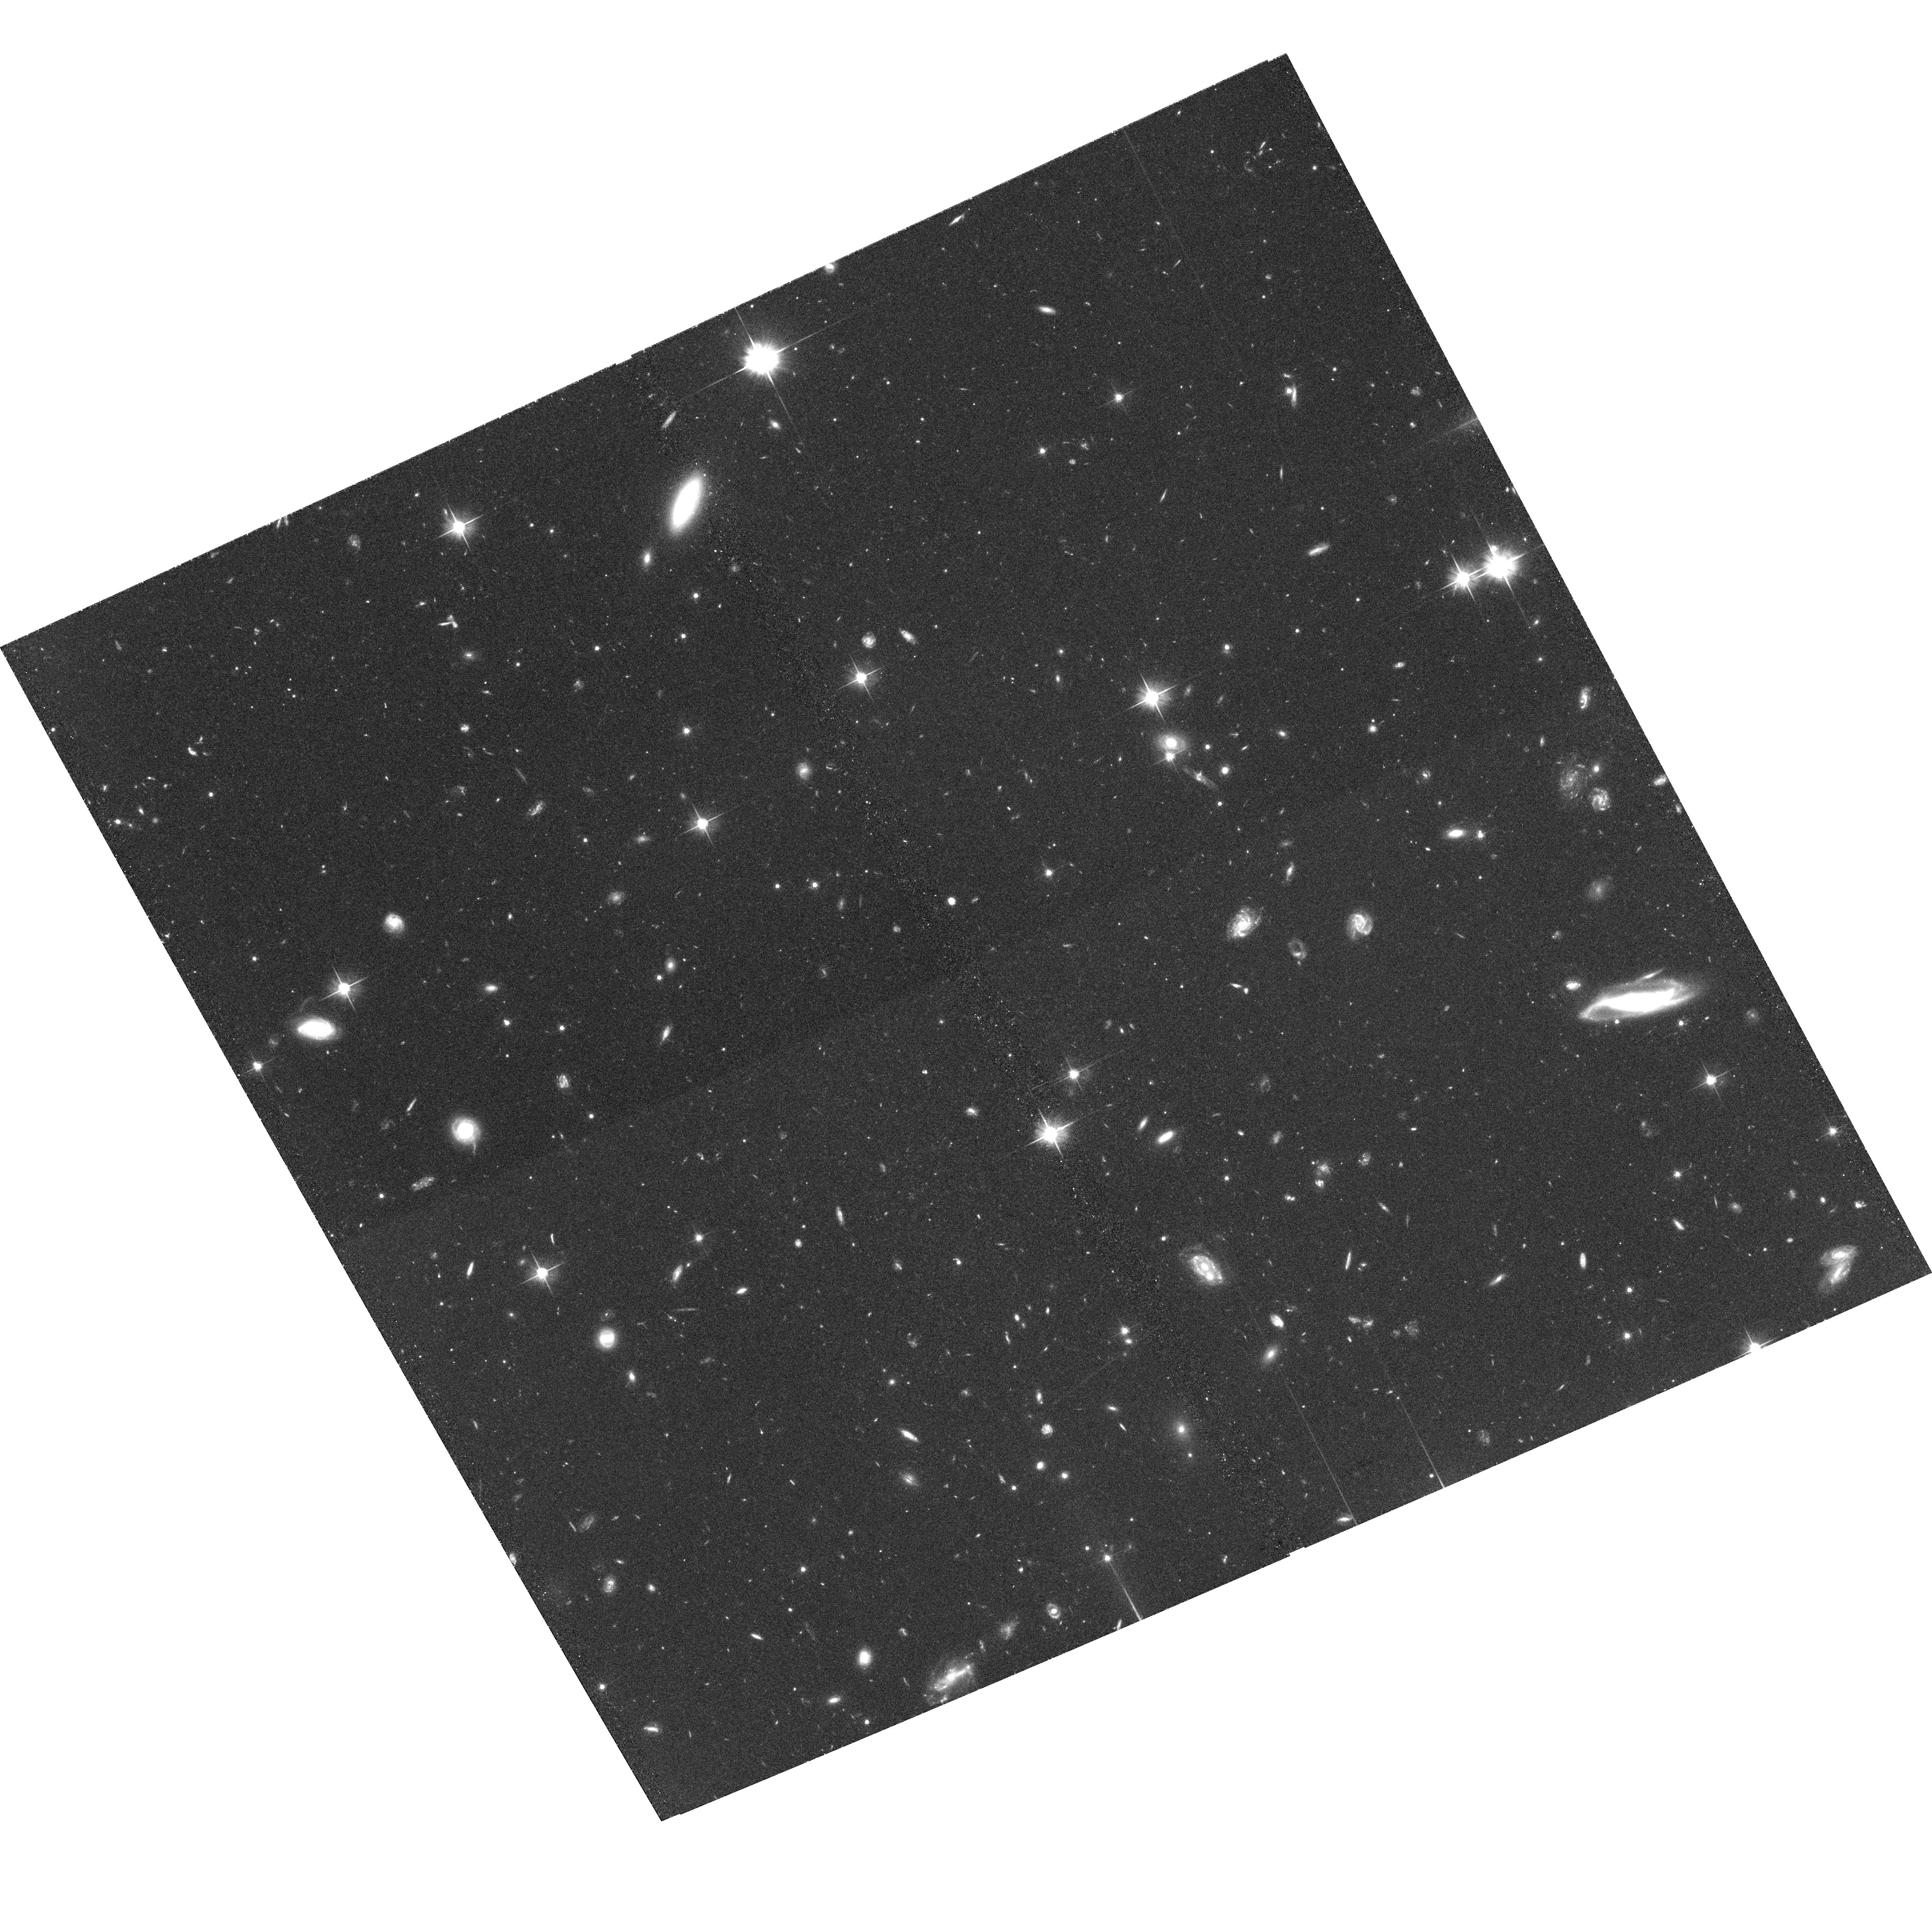
Target: TN0924-2201
Instrument: ACS/WFC
Filter: F606W
Exposure: 1.3 h
Observation ID: hst_9291_13_acs_wfc_f606w_j8du13

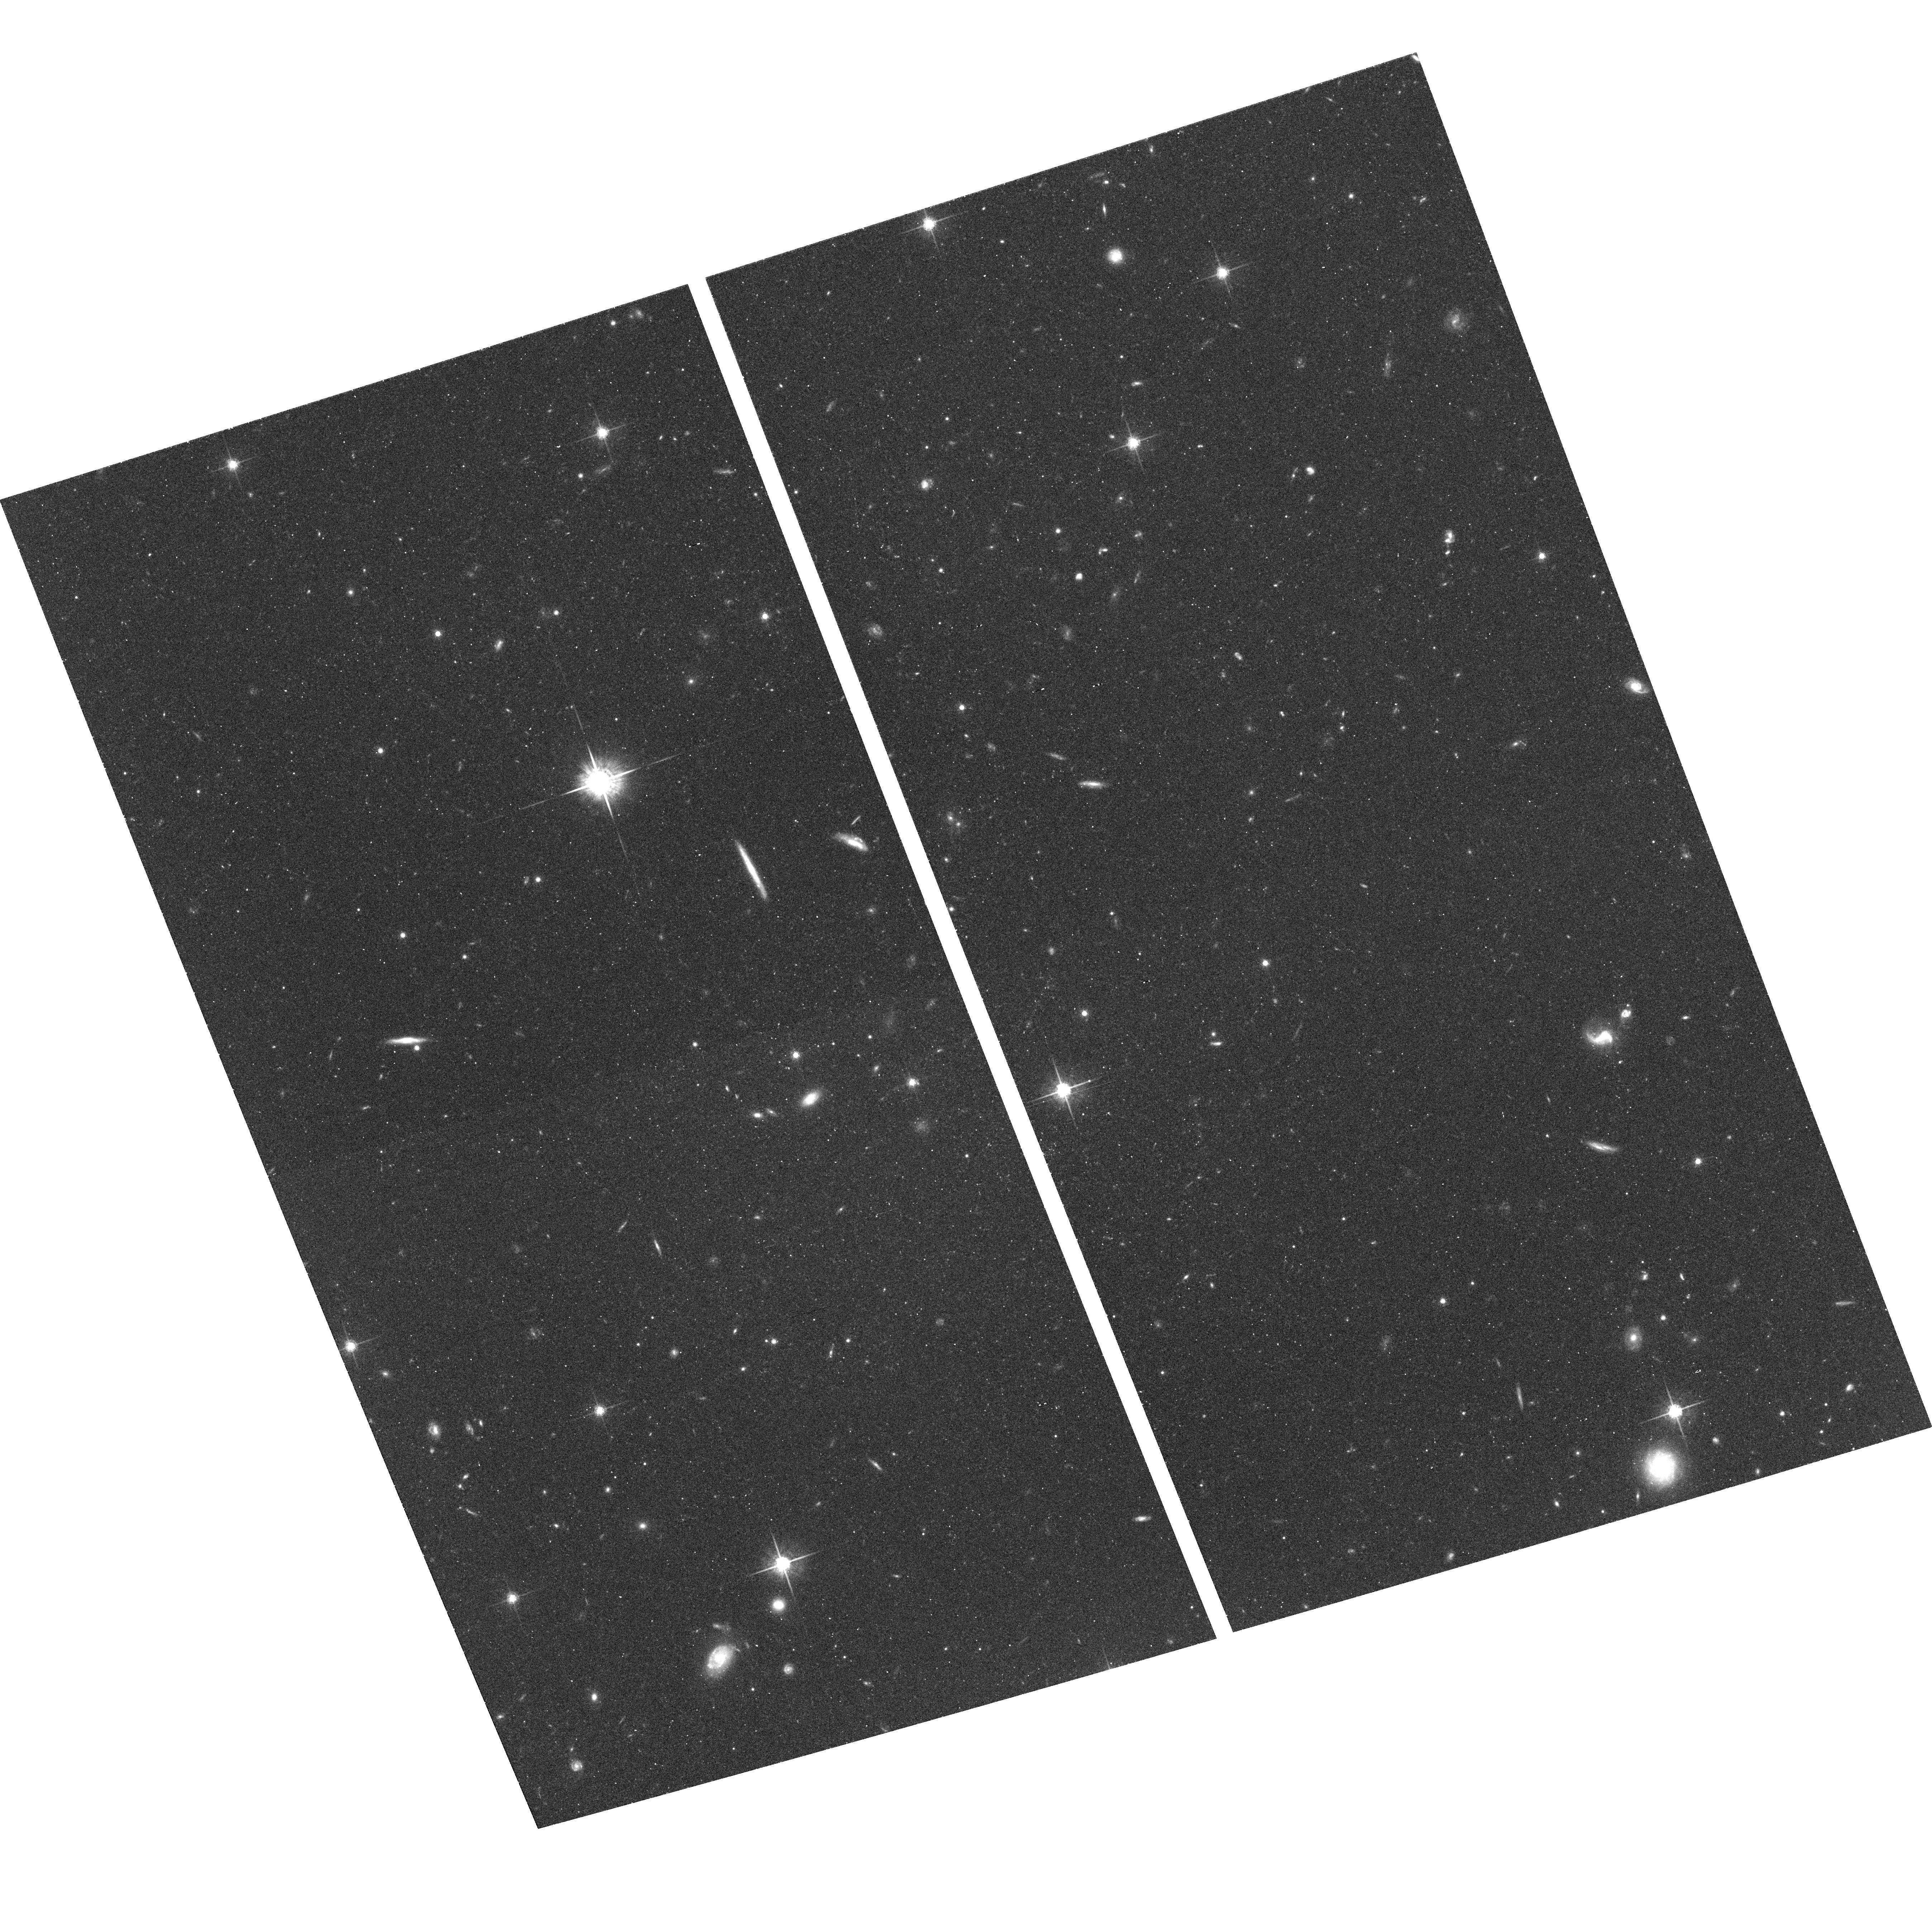
Target: TN1338-1942-SE
Instrument: ACS/WFC
Filter: F775W
Exposure: 38 min
Observation ID: hst_9291_05_acs_wfc_f775w_j8du05

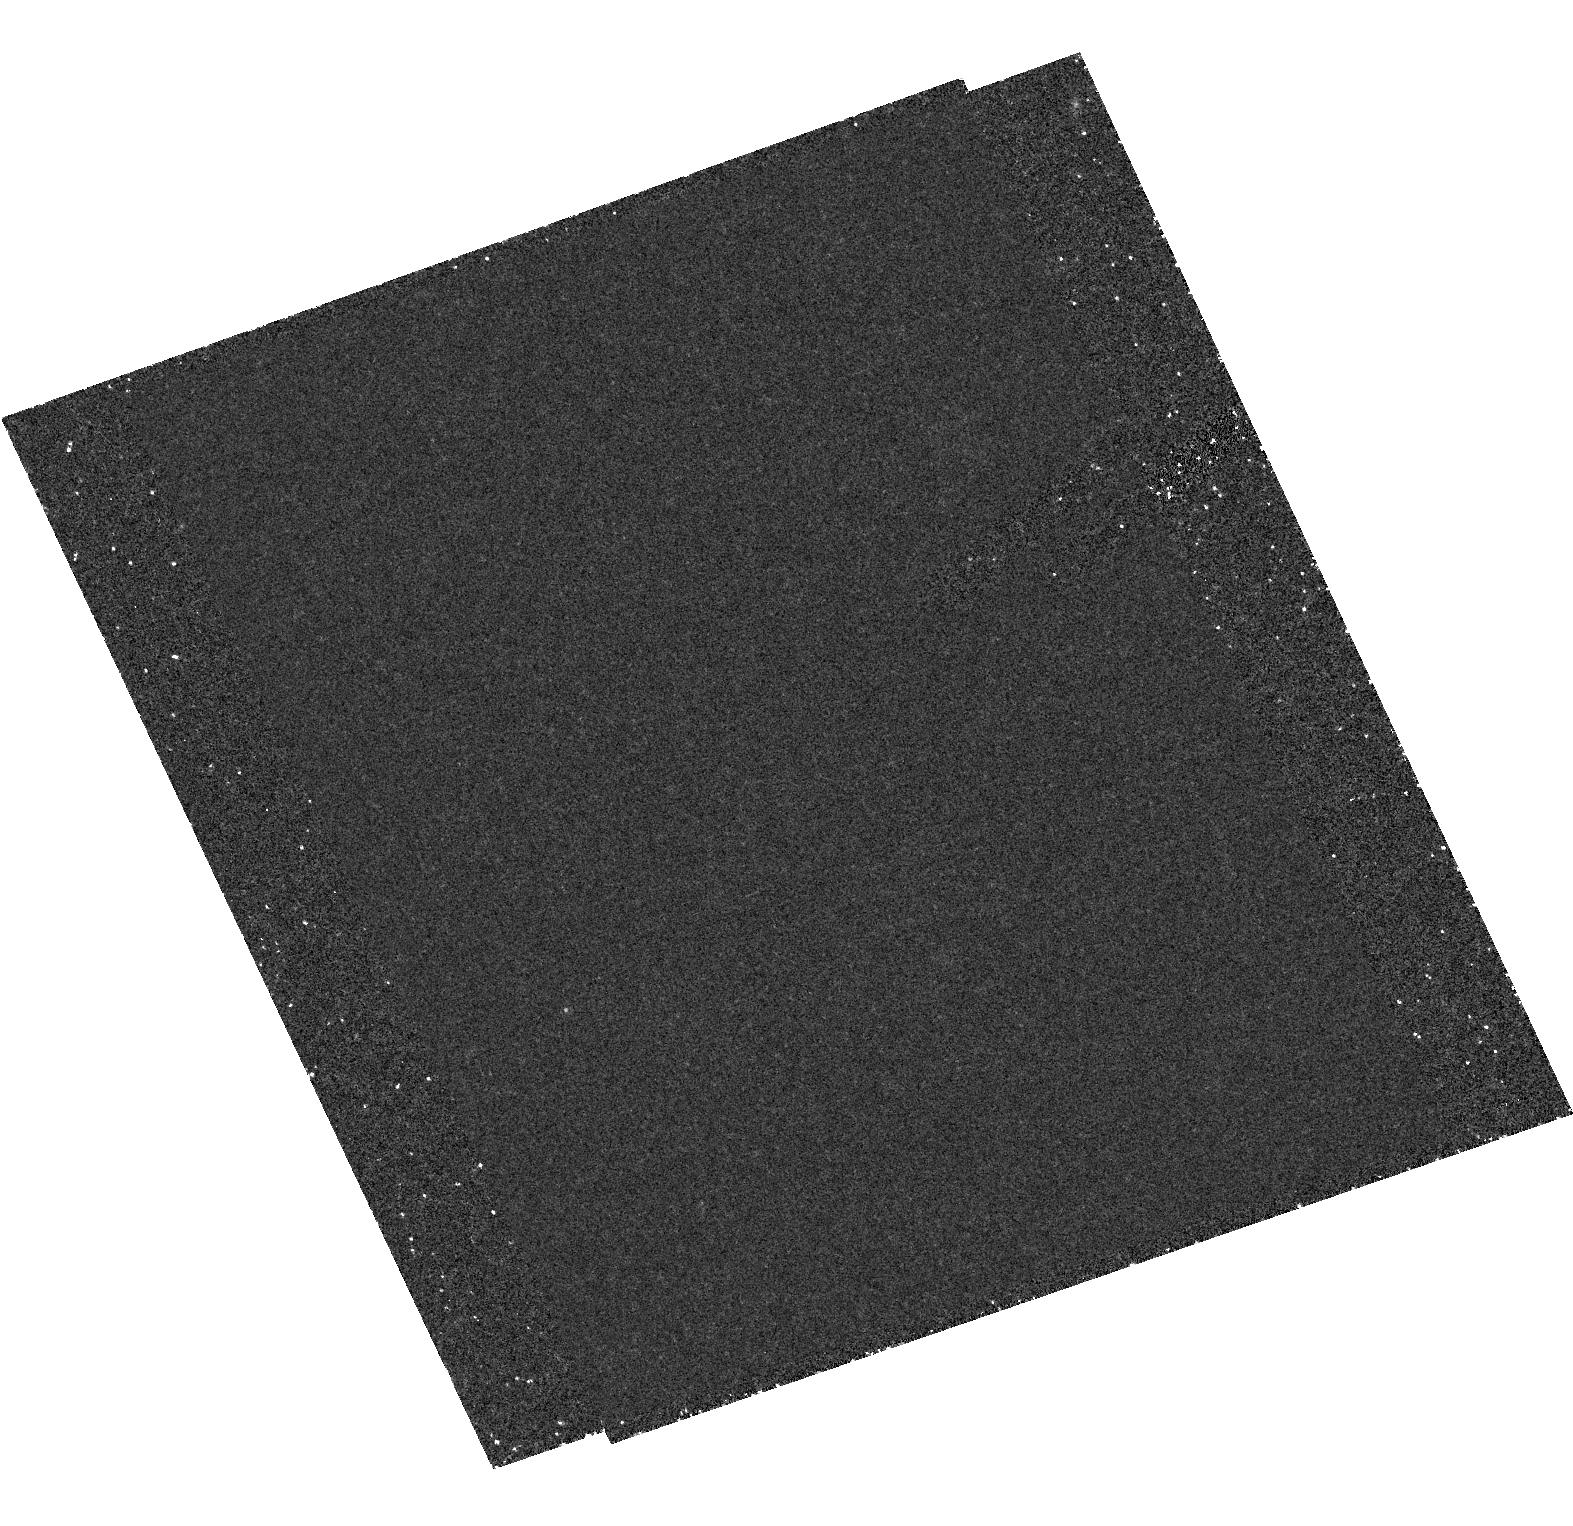
Target: field at RA 204.619°, Dec -19.724°
Instrument: ACS/HRC
Filter: F892N
Exposure: 1.2 h
Observation ID: hst_9291_04_acs_hrc_f892n_j8du04

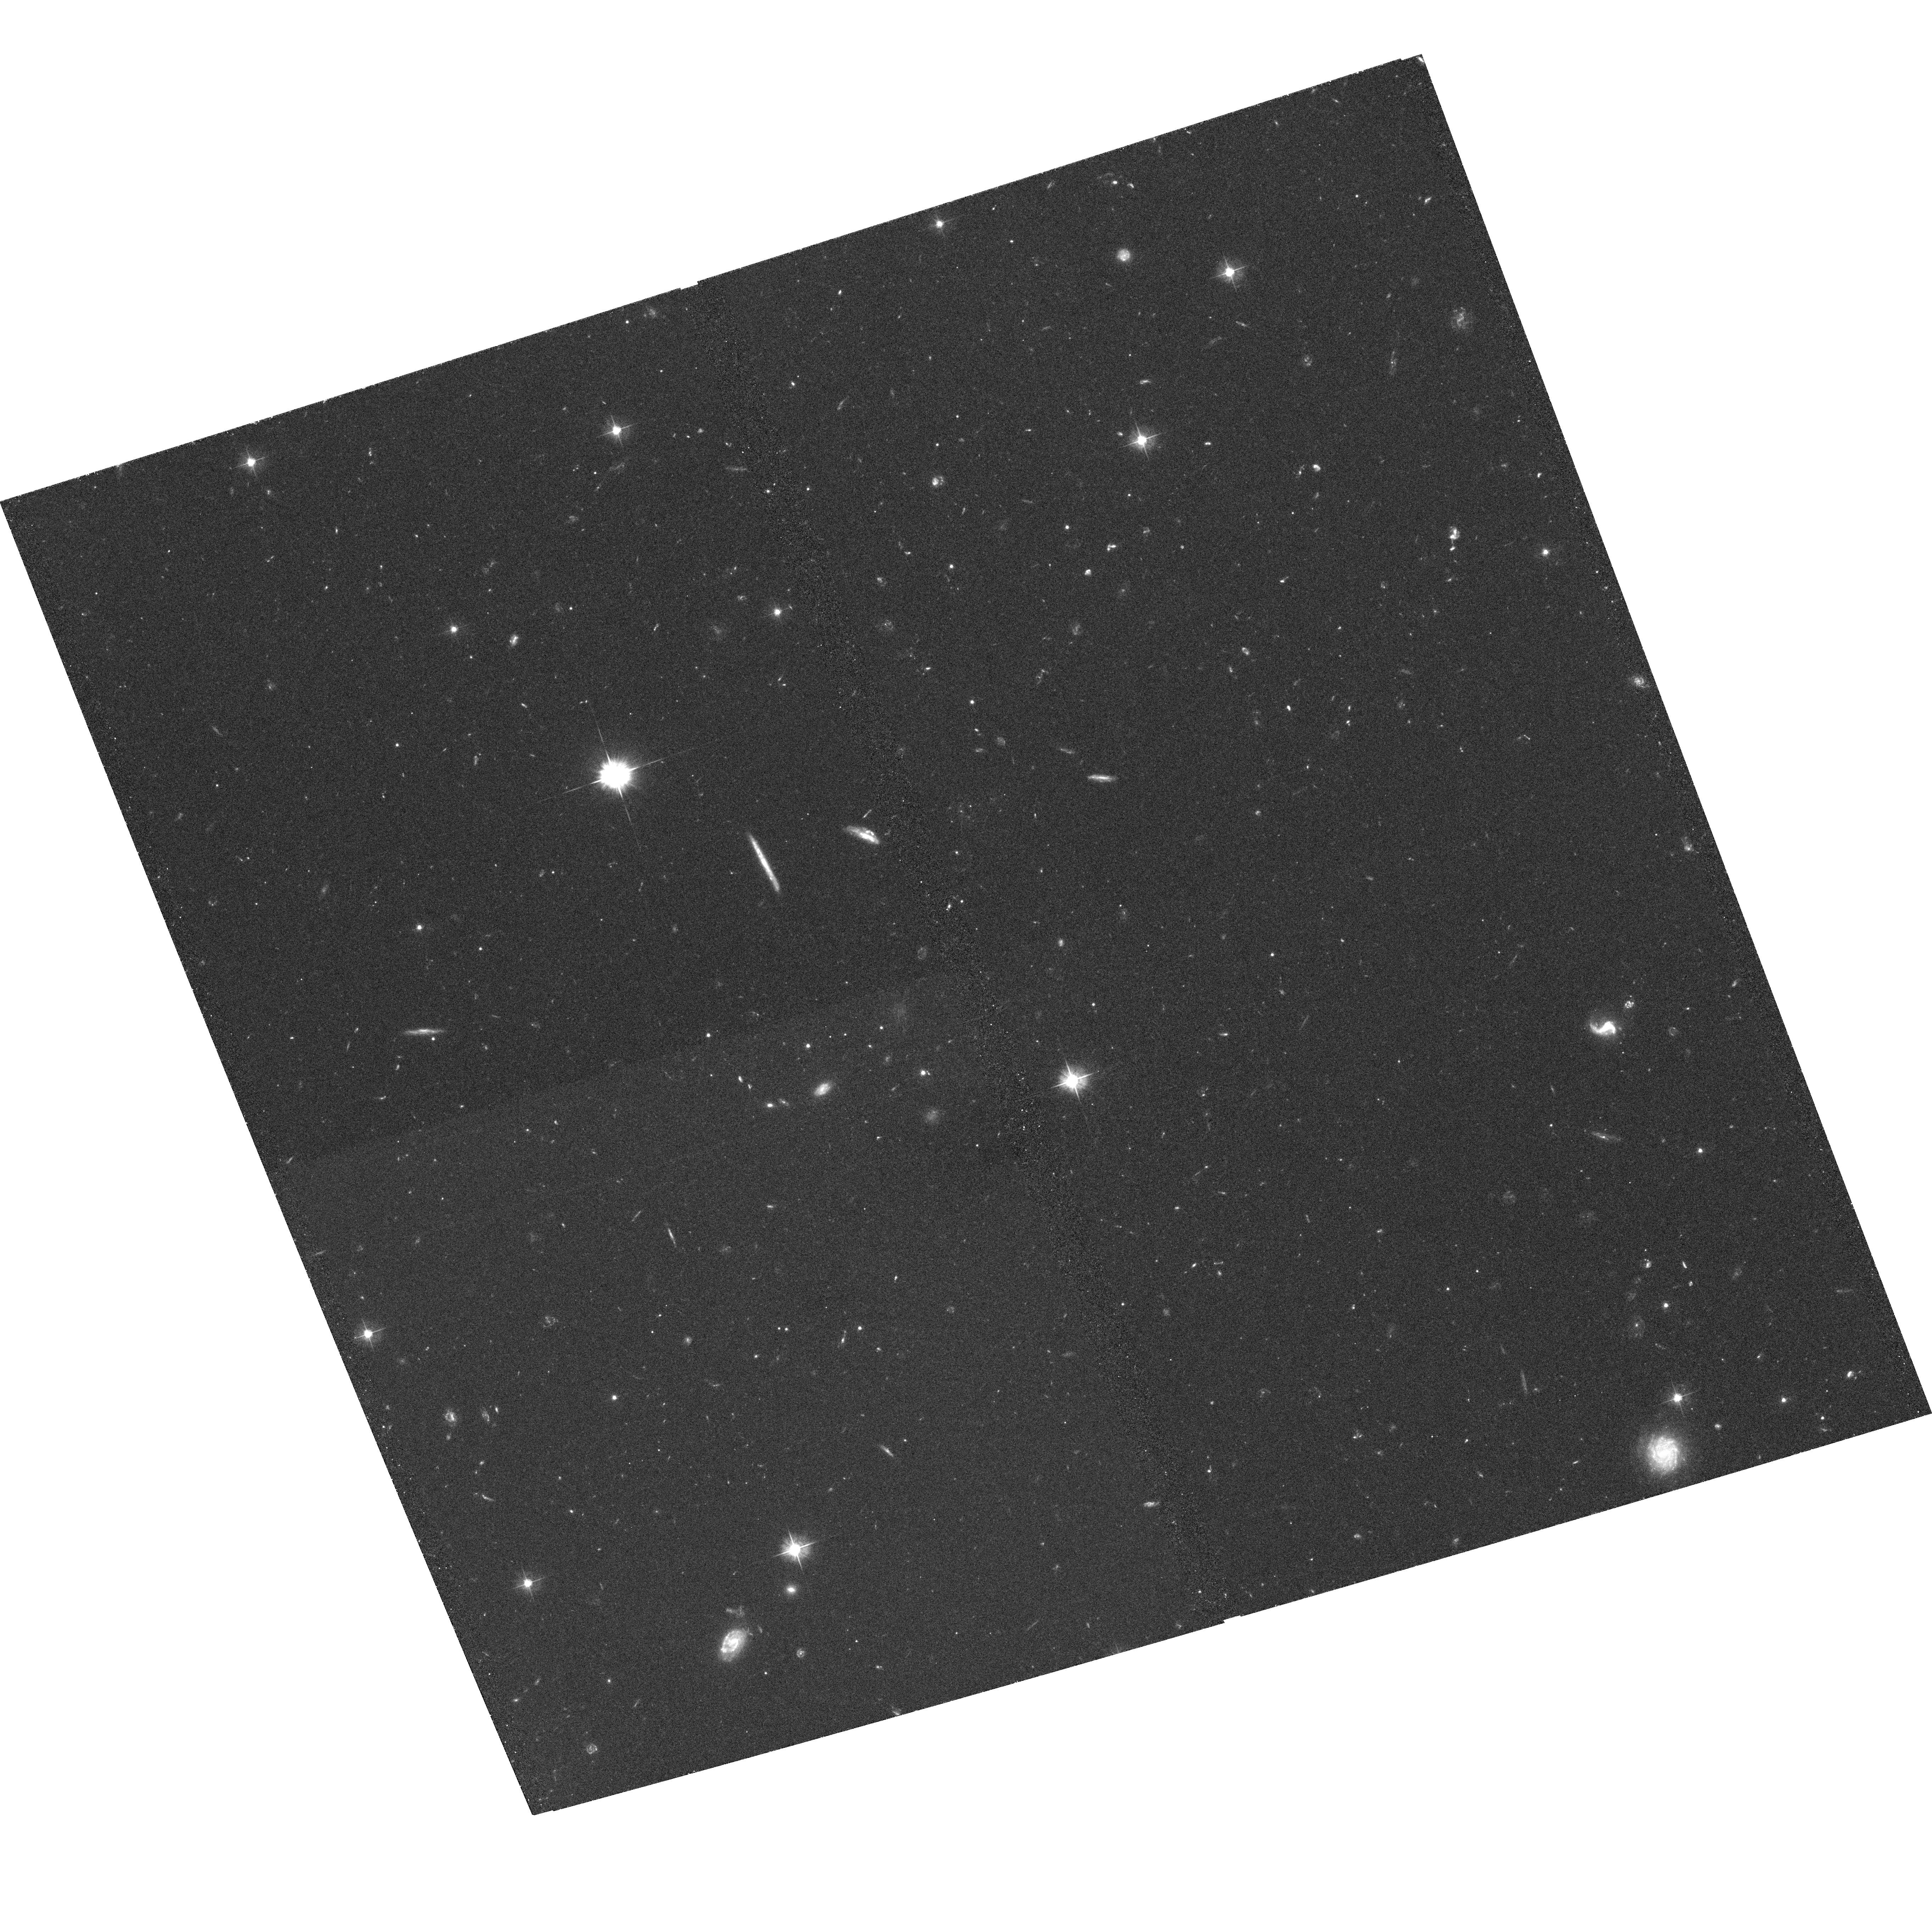
Target: TN1338-1942-SE
Instrument: ACS/WFC
Filter: F475W
Exposure: 1.3 h
Observation ID: hst_9291_07_acs_wfc_f475w_j8du07

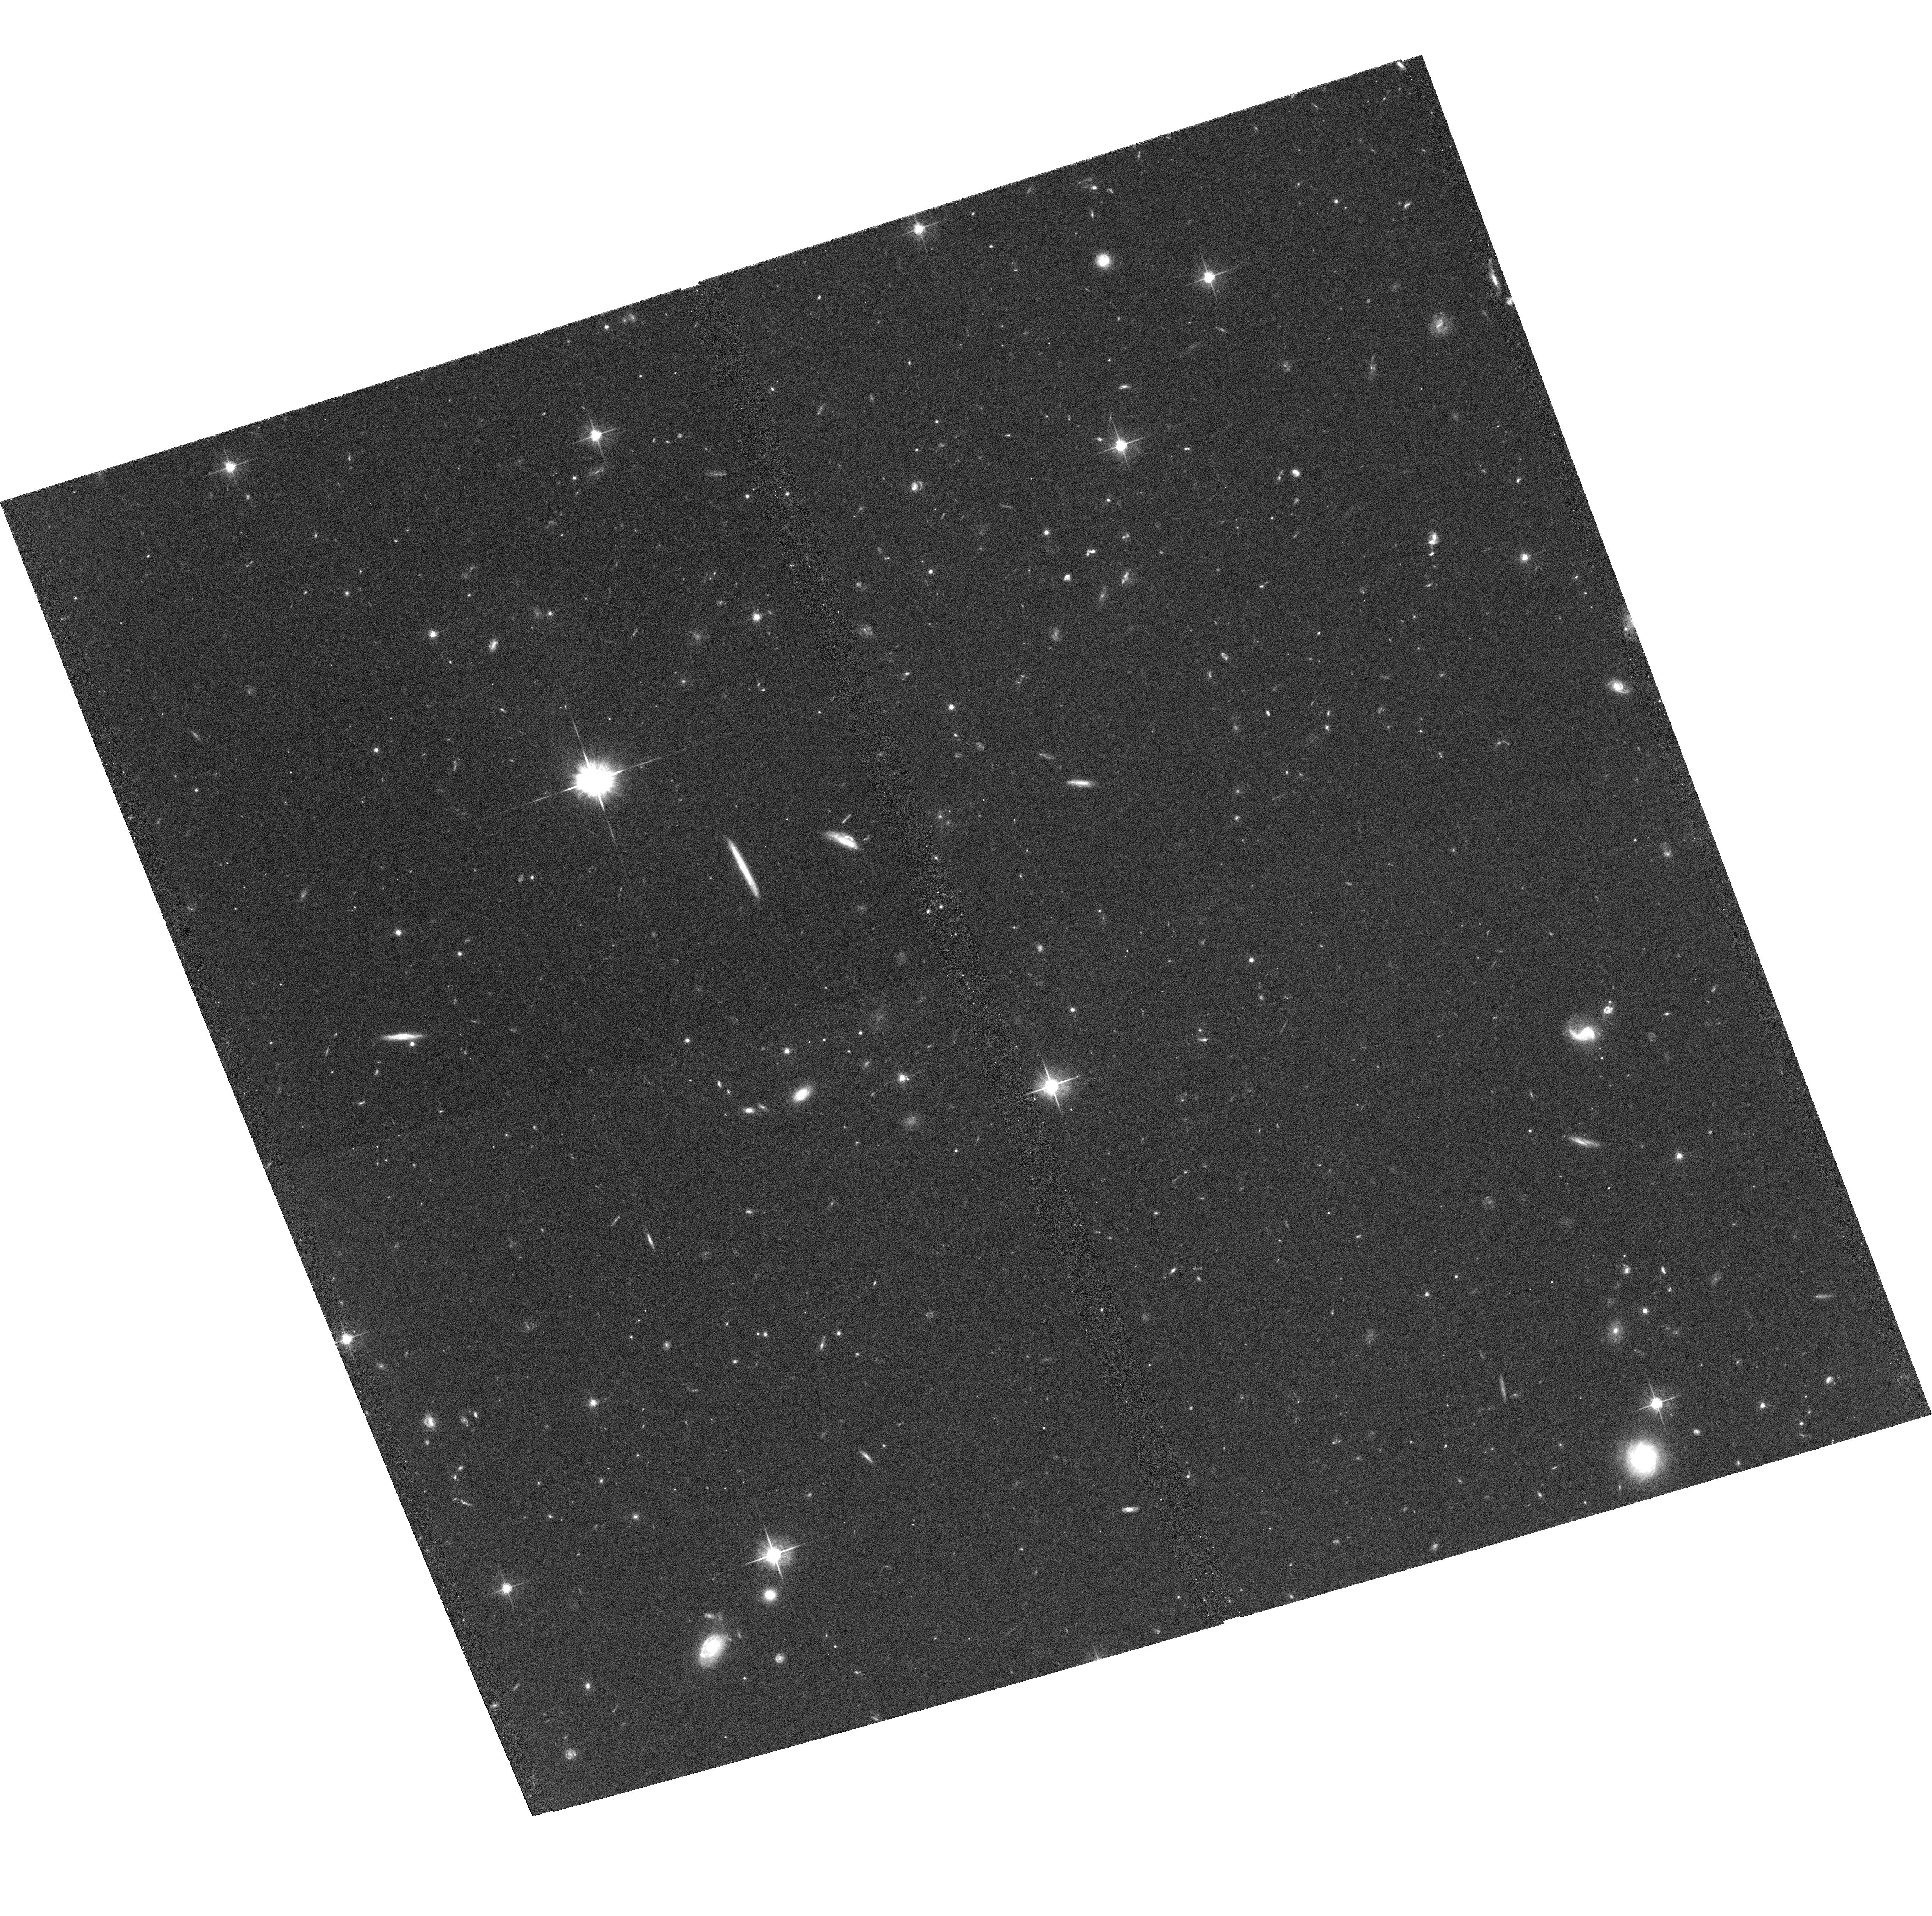
Target: TN1338-1942-SE
Instrument: ACS/WFC
Filter: F625W
Exposure: 1.3 h
Observation ID: hst_9291_01_acs_wfc_f625w_j8du01

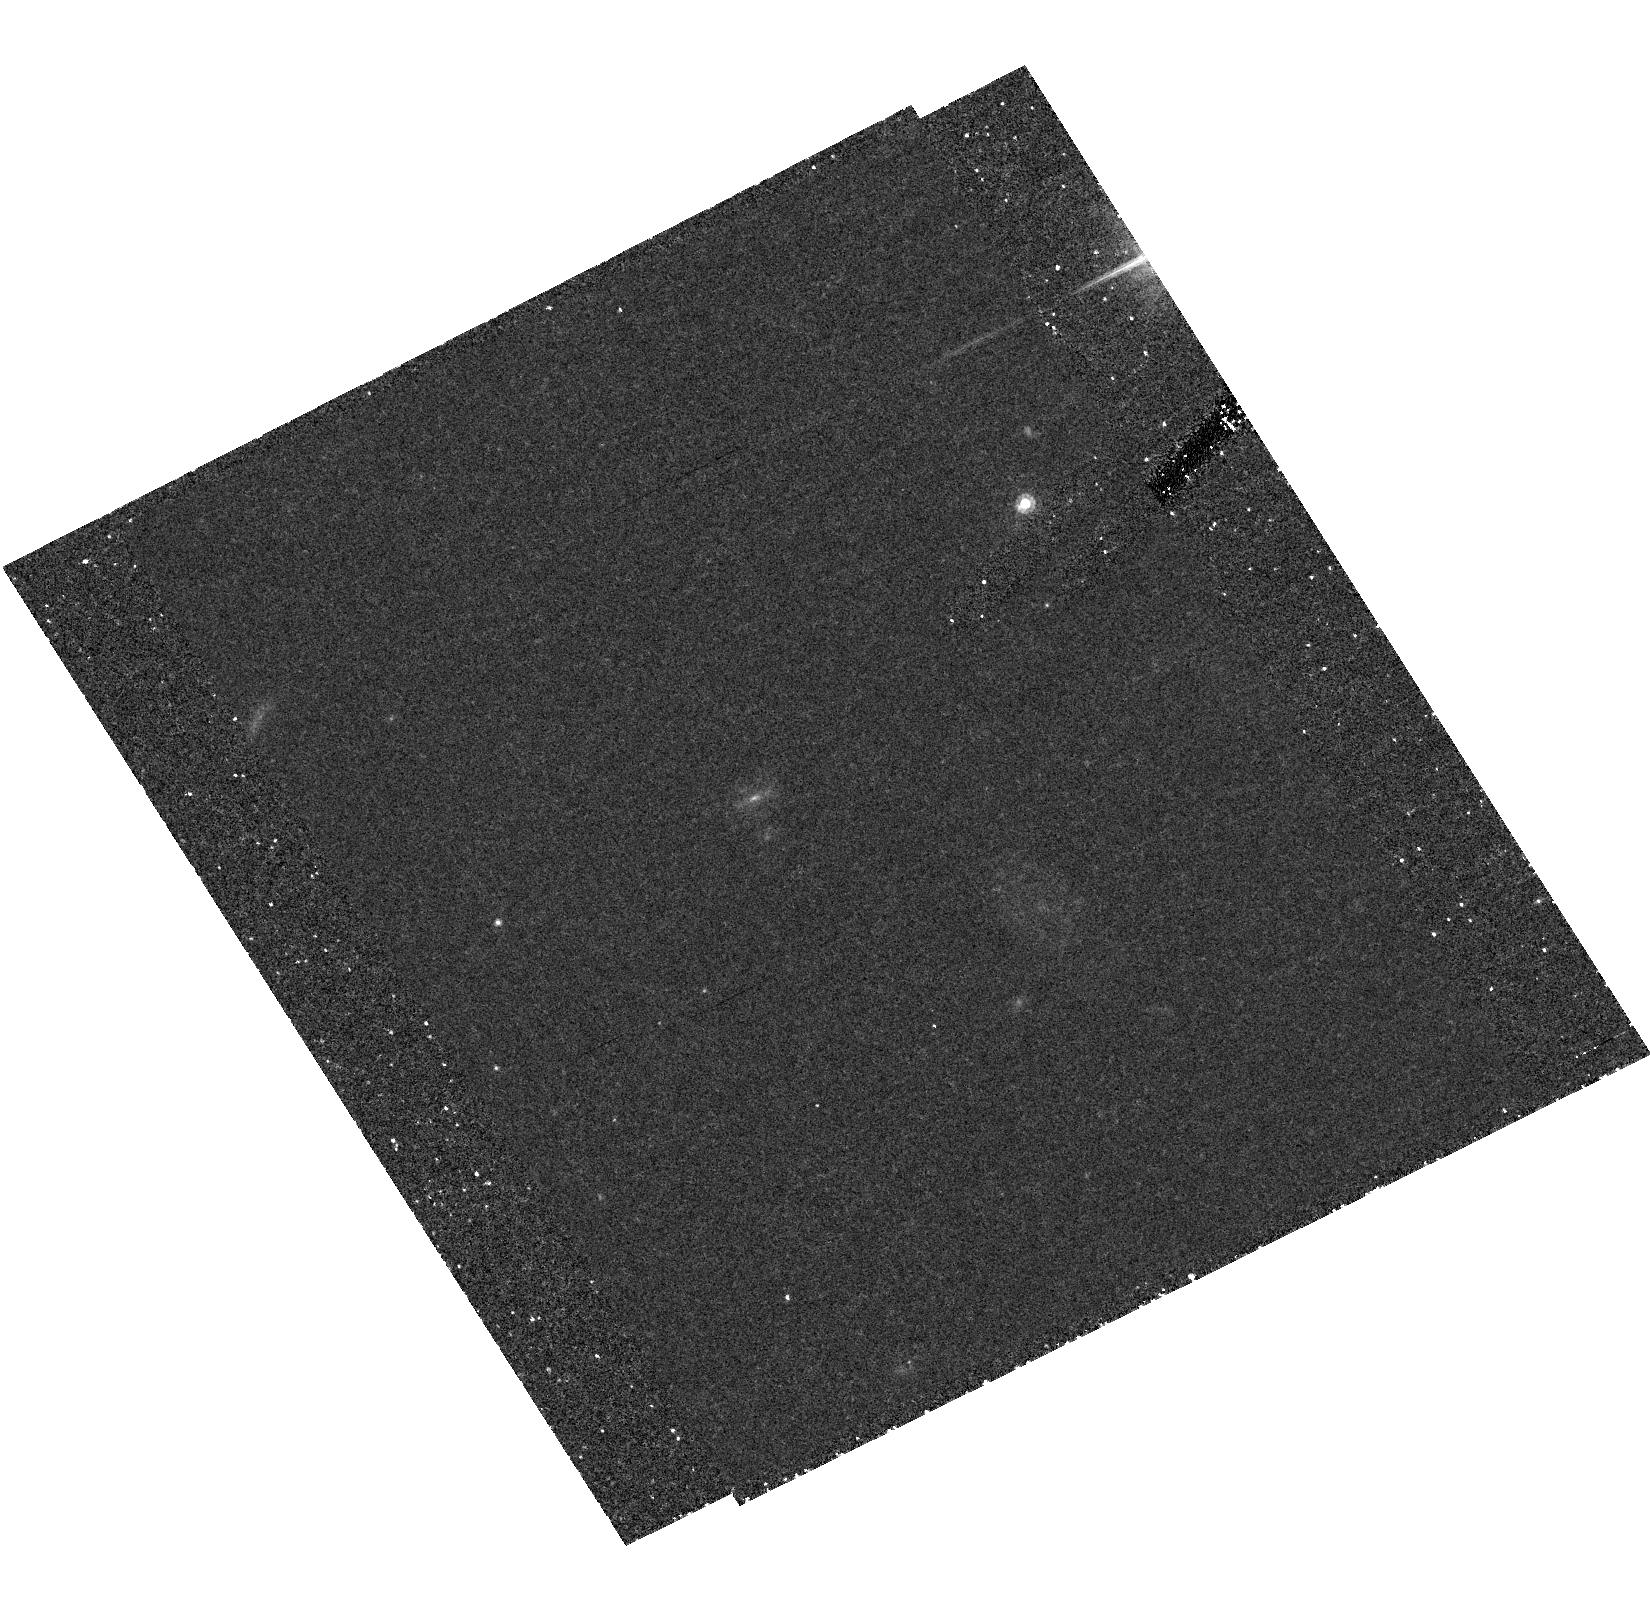
Target: field at RA 141.097°, Dec -22.036°
Instrument: ACS/HRC
Filter: F555W
Exposure: 1.2 h
Observation ID: hst_9291_13_acs_hrc_f555w_j8du13

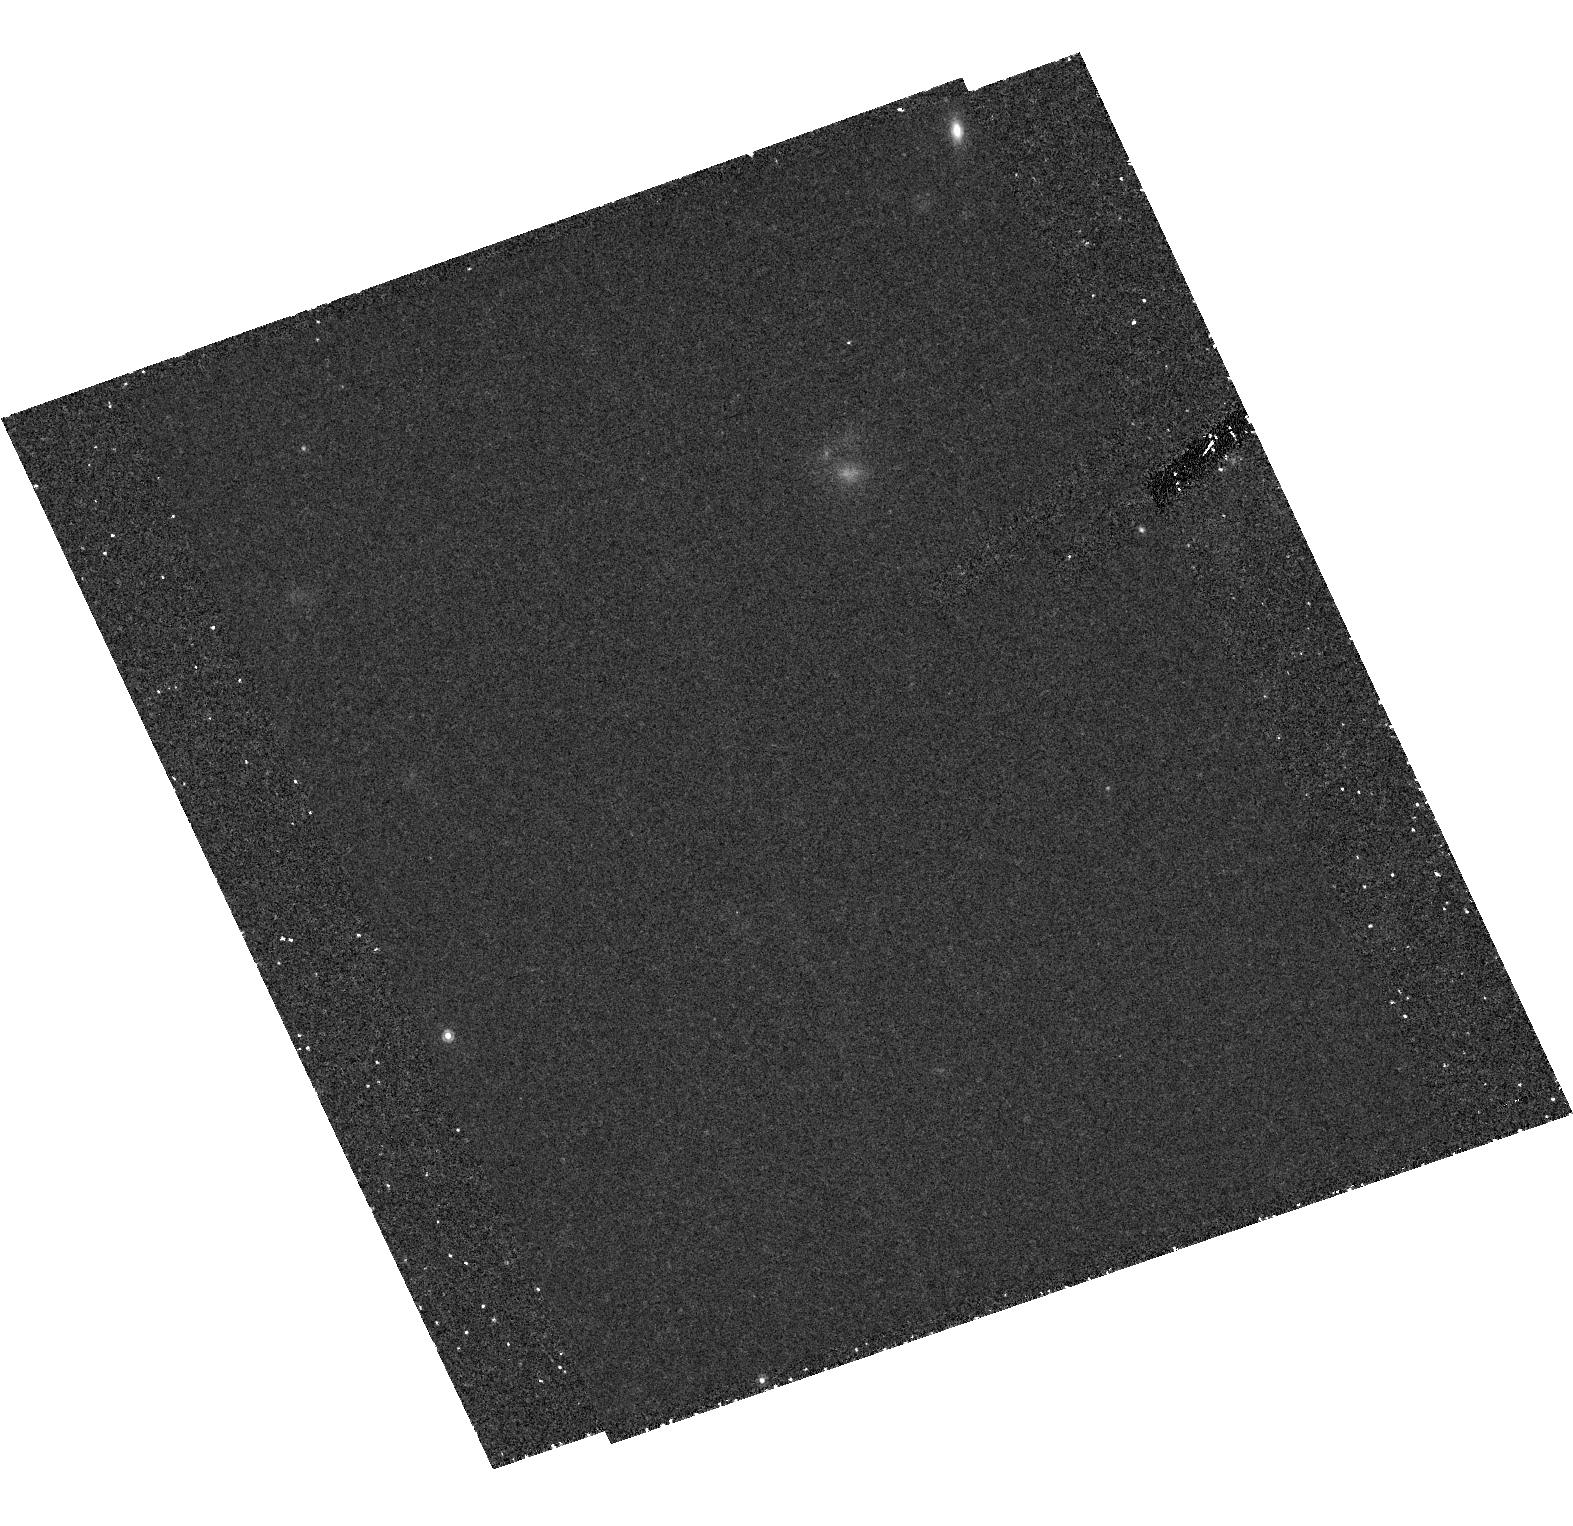
Target: field at RA 204.619°, Dec -19.724°
Instrument: ACS/HRC
Filter: F850LP
Exposure: 1.2 h
Observation ID: hst_9291_06_acs_hrc_f850lp_j8du06

Formation of High Redshift Radio Galaxies (PI: Ford, Holland)

This programme uses ACS observations of high redshift radio galaxies (HzRGs) to investigate massive galaxy and cluster formation in the early Universe. By carrying out deep observations of a few z > 3.8 targets the following four questions will be studied: (1) Are HzRGs massive central-cluster galaxies formed through hierarchical assembly of Lyman break galaxies? Detailed brightness distributions colors and morphologies of HzRG clumps will be measured and compared with those of Lyman break galaxies. (2) Are HzRGs located in dense (proto-) clusters and if so what are the properties of the associated large-scale structures? Lyman alpha excesses, colors and morphologies of objects in field will be used to search for companion galaxies of HzRGs. (3) What are the origin and fate of giant gas halos associated with HzRGs and what role do they play in the formation of massive galaxies? The morphologies and locations of Ly-alpha clumps will be compared with those of continuum clumps. (4) Is nuclear activity a source of star formation in the early Universe? The properties of continuum and Ly-alpha clumps along will be compared in relation to the radio jet.